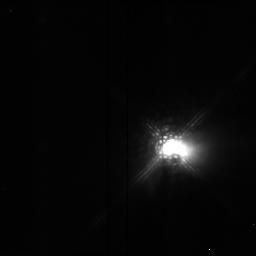
Target: HL-TAU. Instrument: NICMOS/NIC2. Filter: POL0L. Exposure: 4 min. Observation ID: n4pm01040

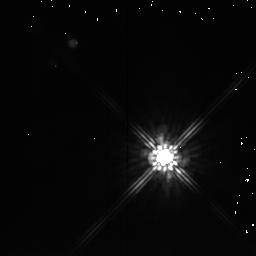
Target: DG-TAU. Instrument: NICMOS/NIC2. Filter: F205W. Exposure: 1 min. Observation ID: n4pm03030

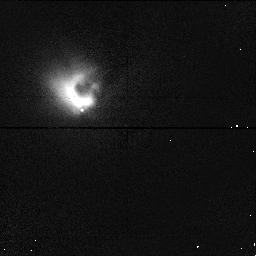
Target: HL-TAU. Instrument: NICMOS/NIC1. Filter: POL120S. Exposure: 2 min. Observation ID: n4pm02080

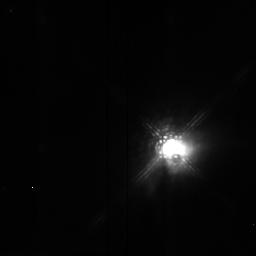
Target: HL-TAU. Instrument: NICMOS/NIC2. Filter: POL240L. Exposure: 4 min. Observation ID: n4pm01060

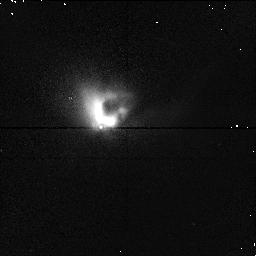
Target: HL-TAU. Instrument: NICMOS/NIC1. Filter: POL0S. Exposure: 3 min. Observation ID: n4pm04070

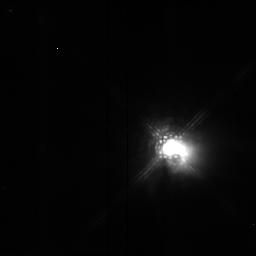
Target: HL-TAU. Instrument: NICMOS/NIC2. Filter: POL120L. Exposure: 4 min. Observation ID: n4pm01050

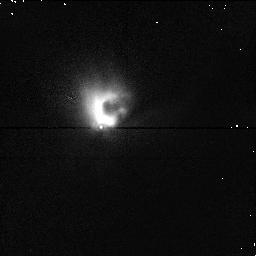
Target: HL-TAU. Instrument: NICMOS/NIC1. Filter: POL240S. Exposure: 3 min. Observation ID: n4pm04090

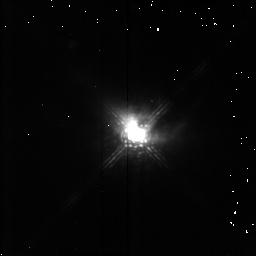
Target: HL-TAU. Instrument: NICMOS/NIC2. Filter: POL0L. Exposure: 3 min. Observation ID: n4pm040a0

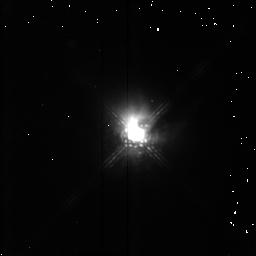
Target: HL-TAU. Instrument: NICMOS/NIC2. Filter: POL240L. Exposure: 3 min. Observation ID: n4pm040c0

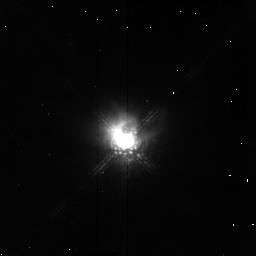
Target: HL-TAU. Instrument: NICMOS/NIC2. Filter: POL240L. Exposure: 3 min. Observation ID: n4pm020c0

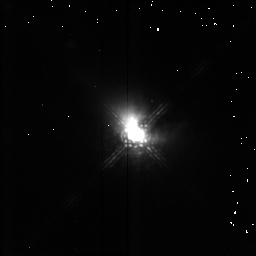
Target: HL-TAU. Instrument: NICMOS/NIC2. Filter: POL120L. Exposure: 3 min. Observation ID: n4pm040b0

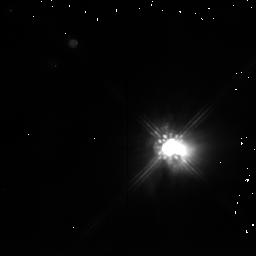
Target: HL-TAU. Instrument: NICMOS/NIC2. Filter: F205W. Exposure: 1 min. Observation ID: n4pm01030

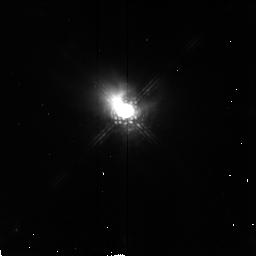
Target: HL-TAU. Instrument: NICMOS/NIC2. Filter: POL120L. Exposure: 3 min. Observation ID: n4pm020b0

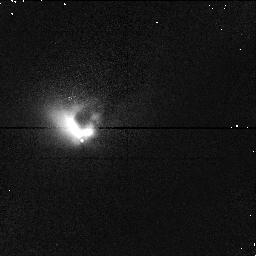
Target: HL-TAU. Instrument: NICMOS/NIC1. Filter: POL0S. Exposure: 2 min. Observation ID: n4pm02070

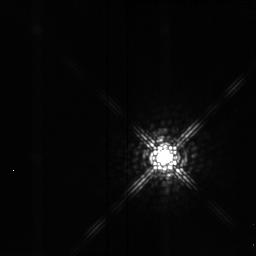
Target: DG-TAU. Instrument: NICMOS/NIC2. Filter: POL240L. Exposure: 4 min. Observation ID: n4pm03060

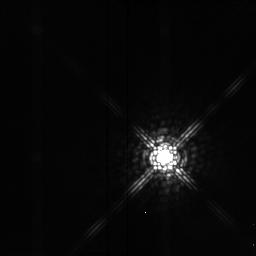
Target: DG-TAU. Instrument: NICMOS/NIC2. Filter: POL120L. Exposure: 4 min. Observation ID: n4pm03050

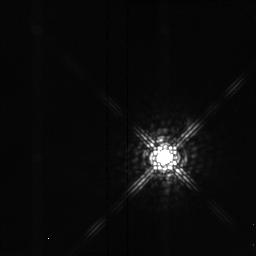
Target: DG-TAU. Instrument: NICMOS/NIC2. Filter: POL0L. Exposure: 4 min. Observation ID: n4pm03040

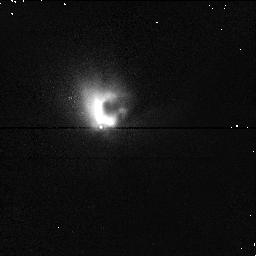
Target: HL-TAU. Instrument: NICMOS/NIC1. Filter: POL120S. Exposure: 3 min. Observation ID: n4pm04080

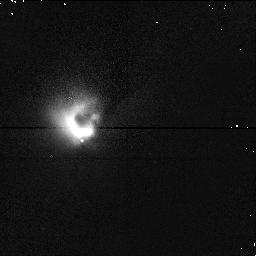
Target: HL-TAU. Instrument: NICMOS/NIC1. Filter: POL240S. Exposure: 2 min. Observation ID: n4pm02090

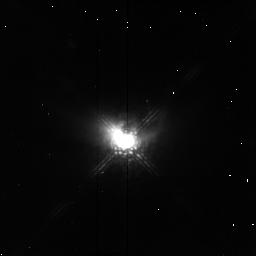
Target: HL-TAU. Instrument: NICMOS/NIC2. Filter: POL0L. Exposure: 3 min. Observation ID: n4pm020a0

ENVIRONMENTS OF T TAURI STARS (PI: Erickson, Edwin F.)

T Tauri stars are low (0.5-2 solar) mass, pre-main-sequence stars. Many may have circumstellar disks - theoretical models involving accretion disks have successfully explained some of the basic observational properties of these young objects. The disks play a major role in the formation and evolution of T Tauri stars, since the disks regulate accretion and may drive the bipolar winds associated with these objects. Our targets have large optical broad band polarizations, which suggest that the stars are at least partially obscured from direct view by an asymmetric distribution of dust, most likely an optically thick disk viewed nearly edge-on. We propose measurements of both flux calibrated (~) J, H, and K images and polarimetric images at 1 and 2 microns, to reveal the presence and properties of these disks. The results will be compared with multiple scattering models of accretion disks.